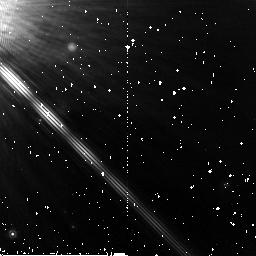
Target: GJ-809
Instrument: NICMOS/NIC2
Filter: F165M
Exposure: 26 min
Observation ID: n9r502020

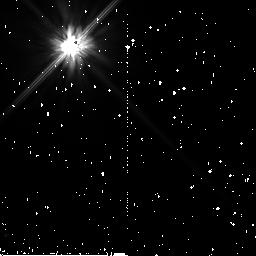
Target: GJ-842.2
Instrument: NICMOS/NIC2
Filter: F110W
Exposure: 19 min
Observation ID: n9r503020

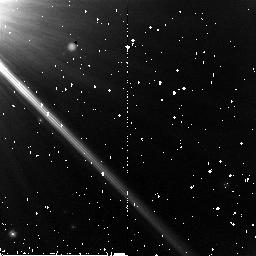
Target: GJ-809
Instrument: NICMOS/NIC2
Filter: F110W
Exposure: 15 min
Observation ID: n9r502030

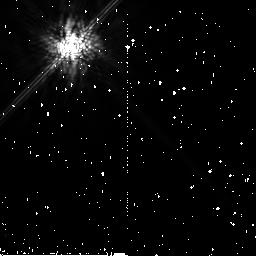
Target: GJ-842.2
Instrument: NICMOS/NIC2
Filter: F165M
Exposure: 43 min
Observation ID: n9r503040

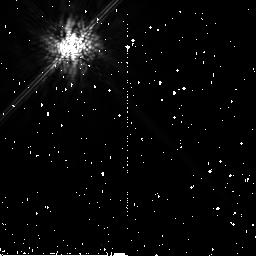
Target: GJ-842.2
Instrument: NICMOS/NIC2
Filter: F165M
Exposure: 43 min
Observation ID: n9r501040

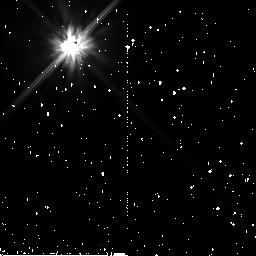
Target: GJ-842.2
Instrument: NICMOS/NIC2
Filter: F110W
Exposure: 43 min
Observation ID: n9r501010

Coronagraphic imaging of the submillimeter debris disk of a 200Myr old M-dwarf (PI: Lestrade, Jean-Francois)

A recent sub-millimeter survey has unambiguously discovered a new debris disk around the M0.5 dwarf GJ842.2 which is 200 Myr old. Reanalysis of the IRAS data has shown that there is also a 25 micron excess toward this star indicating warm dust close to the star. It is also only the second debris disk found among M-dwarfs that constitute 70 % of the stars in the Galaxy. Collisional and Poynting-Roberston timescale arguments indicate that the cold grains detected in the sub-mm are ``primordial'', i.e. original grains from the protoplanetary phase. The disk around GJ842.2 is thus unique in terms of the presence of dust at such a late stage of evolution and presents two conundrums: why did it retain so much primordial dust at large distances, and why does it continue to produce dust close to the star? We propose to conduct high contrast NICMOS coronagraphic imaging of GJ842.2 to determine the spatial distribution of the small reflecting grains and test the various scenarios which might explain the IRAS and sub-mm data e.g.resonant trapping of dust by planets or ``sandblasting'' by interstellar medium grains working more aggressively on a low-luminosity star than on an A-type star like Beta Pic. Also, we would search for an evolutionary sequence between GJ842.2 and the only other M-dwarf with a disk resolved by HST, the 10 Myr old AU Mic system.